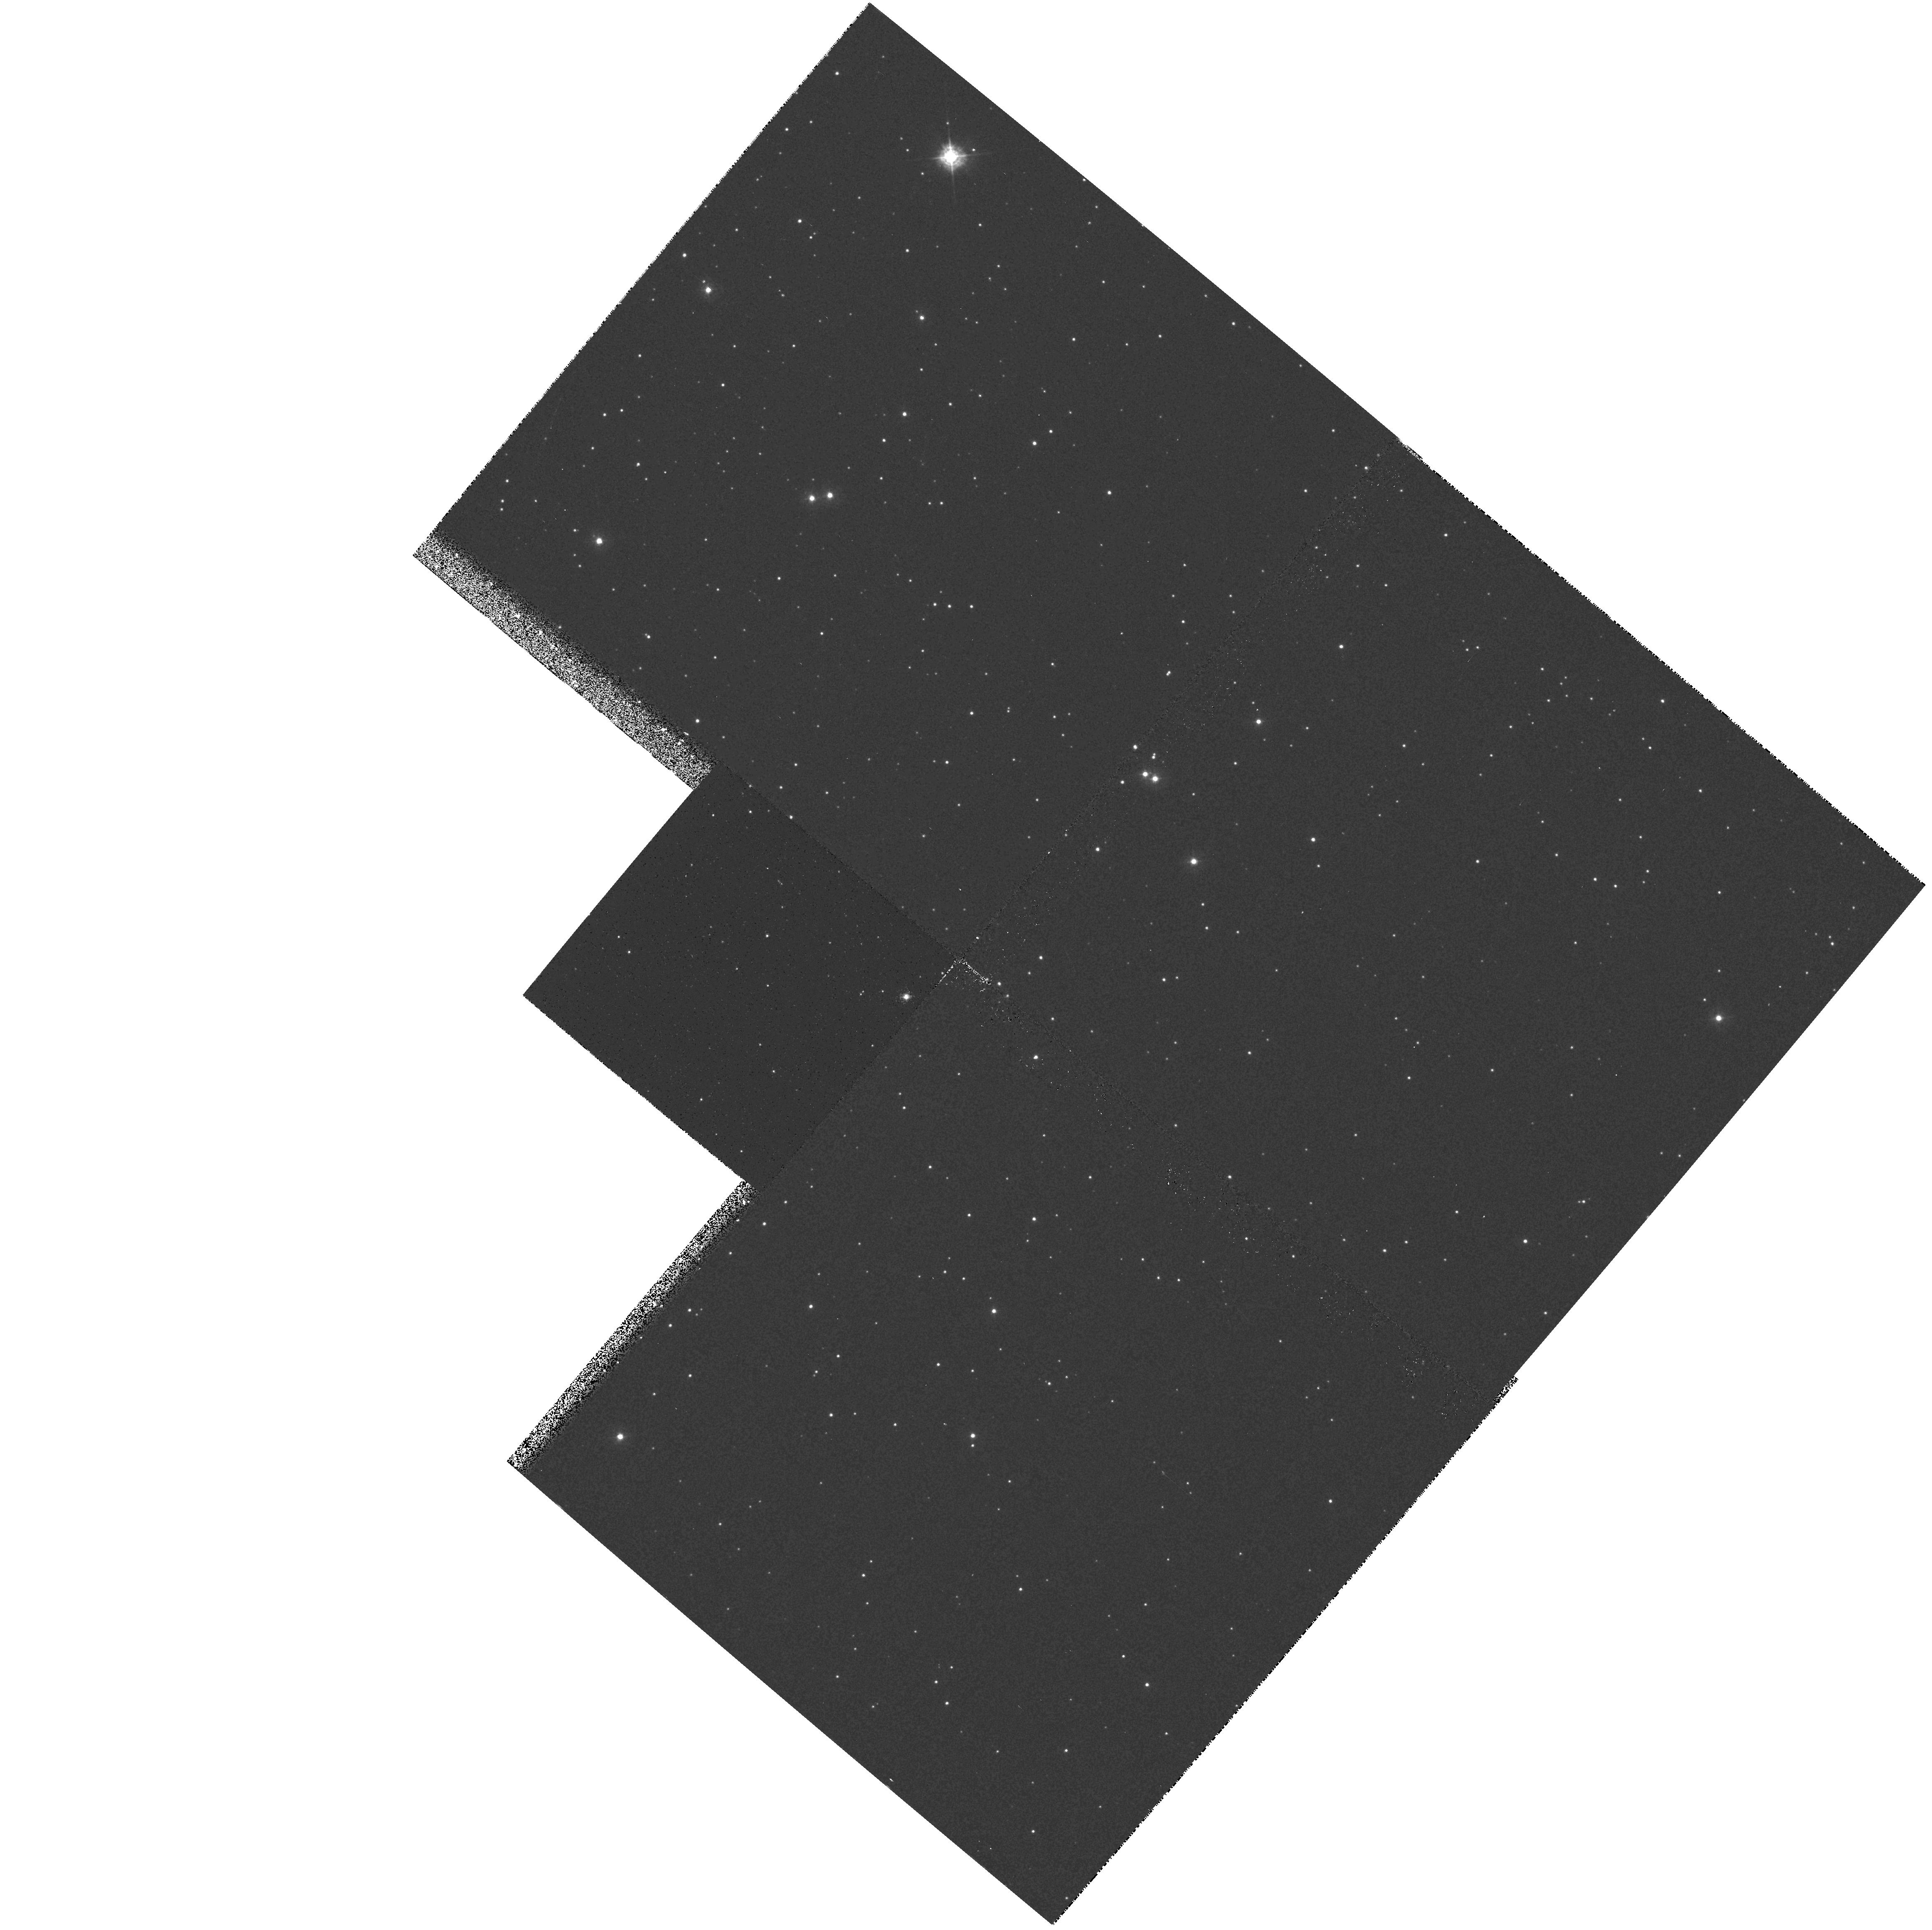
Target: NGC5139. Instrument: WFPC2/PC. Filter: F336W. Exposure: 10 min. Observation ID: hst_5663_1a_wfpc2_pc_f336w_u2g41a

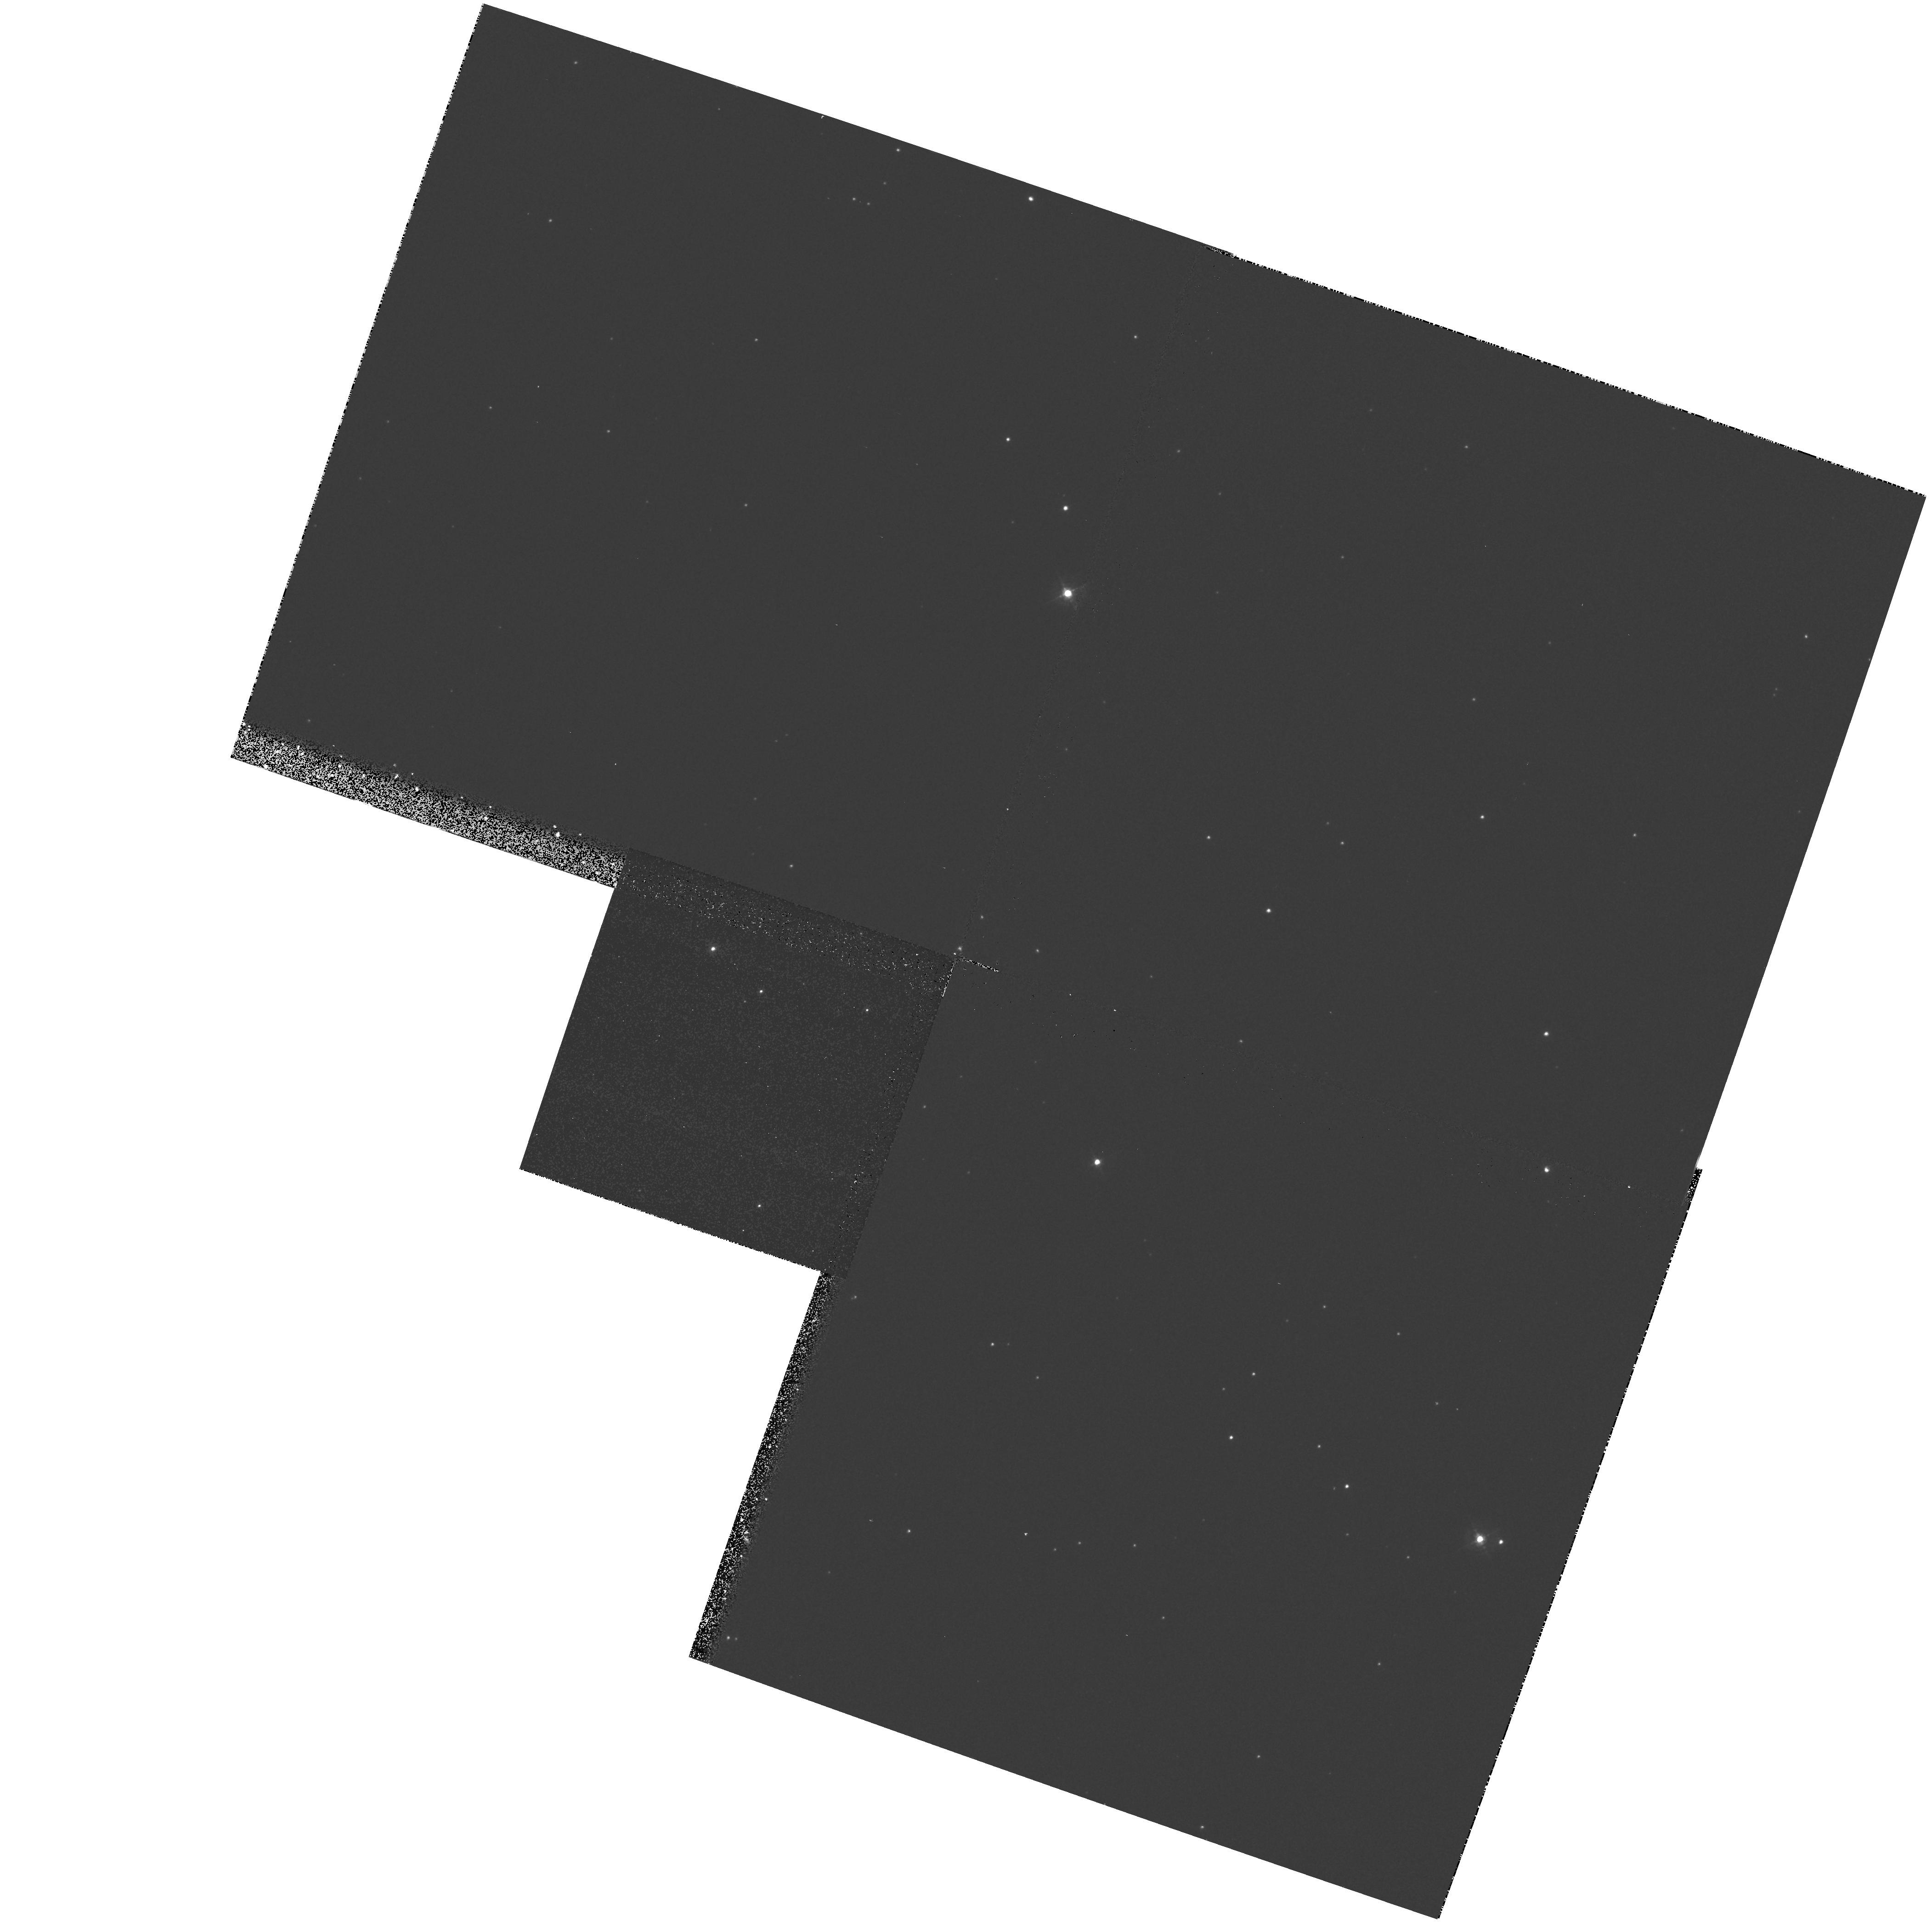
Target: NGC6752. Instrument: WFPC2/PC. Filter: F439W. Exposure: 3 min. Observation ID: hst_5663_0b_wfpc2_pc_f439w_u2g40b

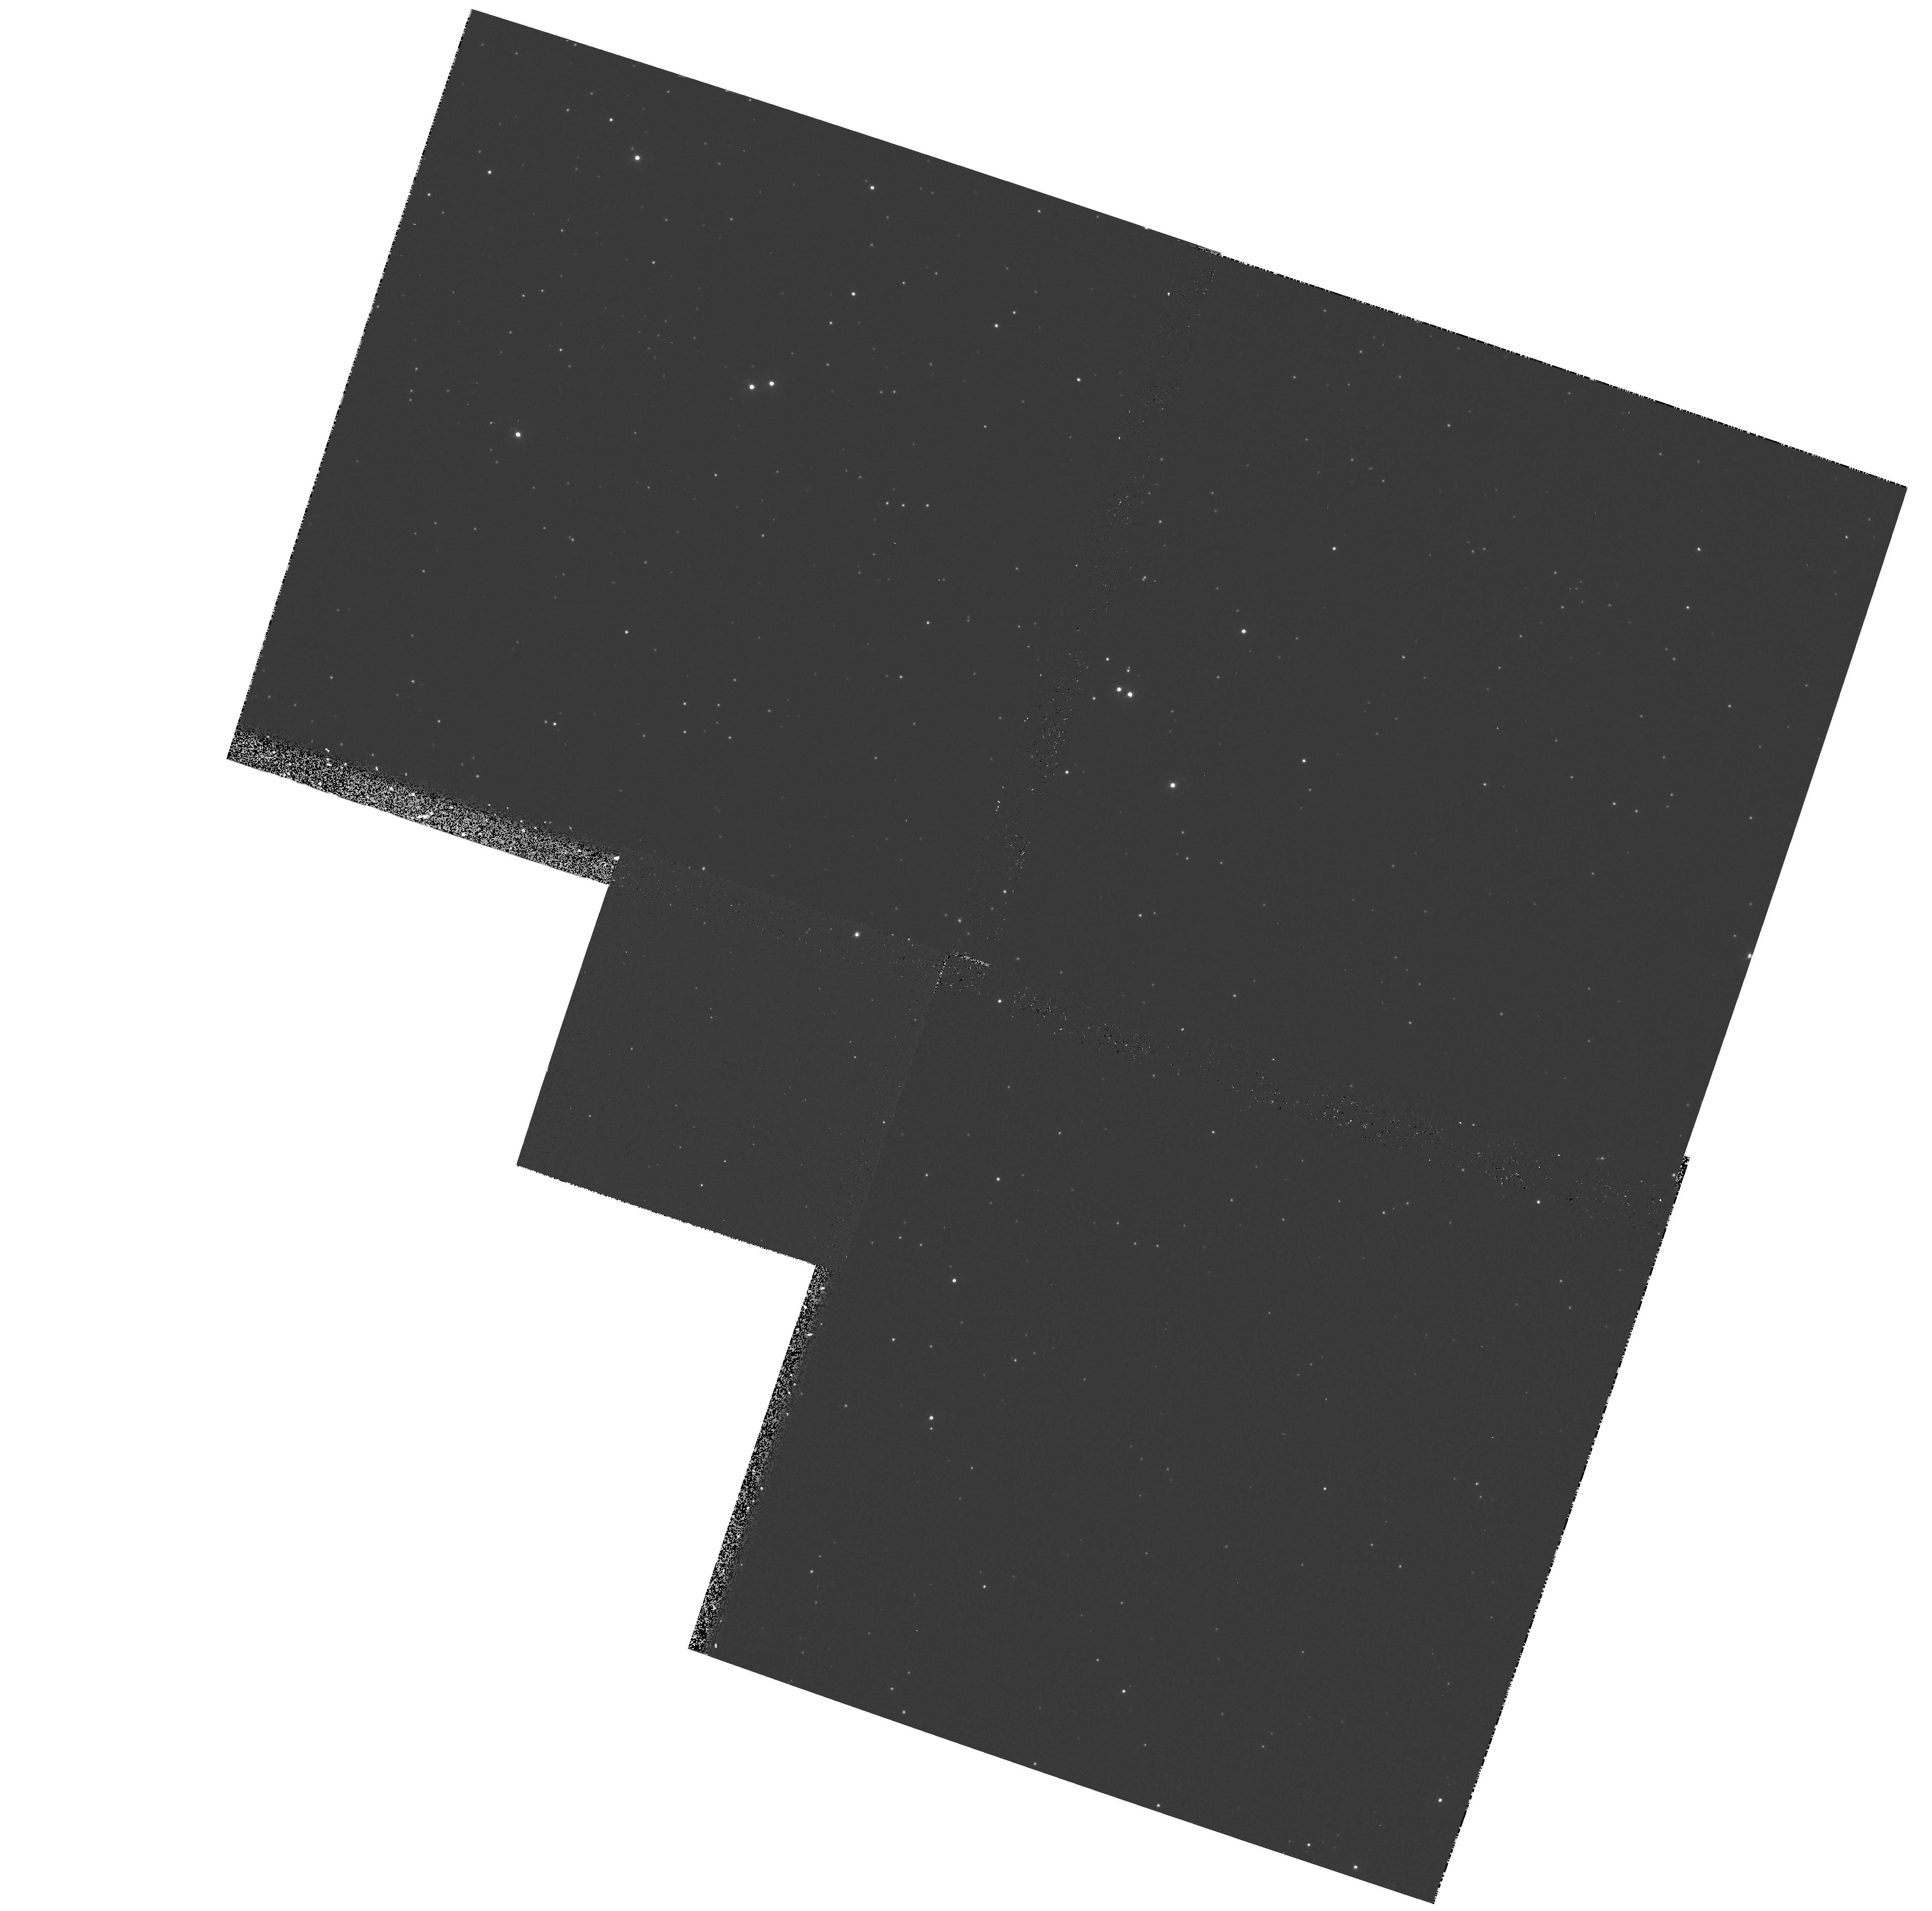
Target: NGC5139. Instrument: WFPC2/PC. Filter: F336W. Exposure: 10 min. Observation ID: hst_5663_08_wfpc2_pc_f336w_u2g408

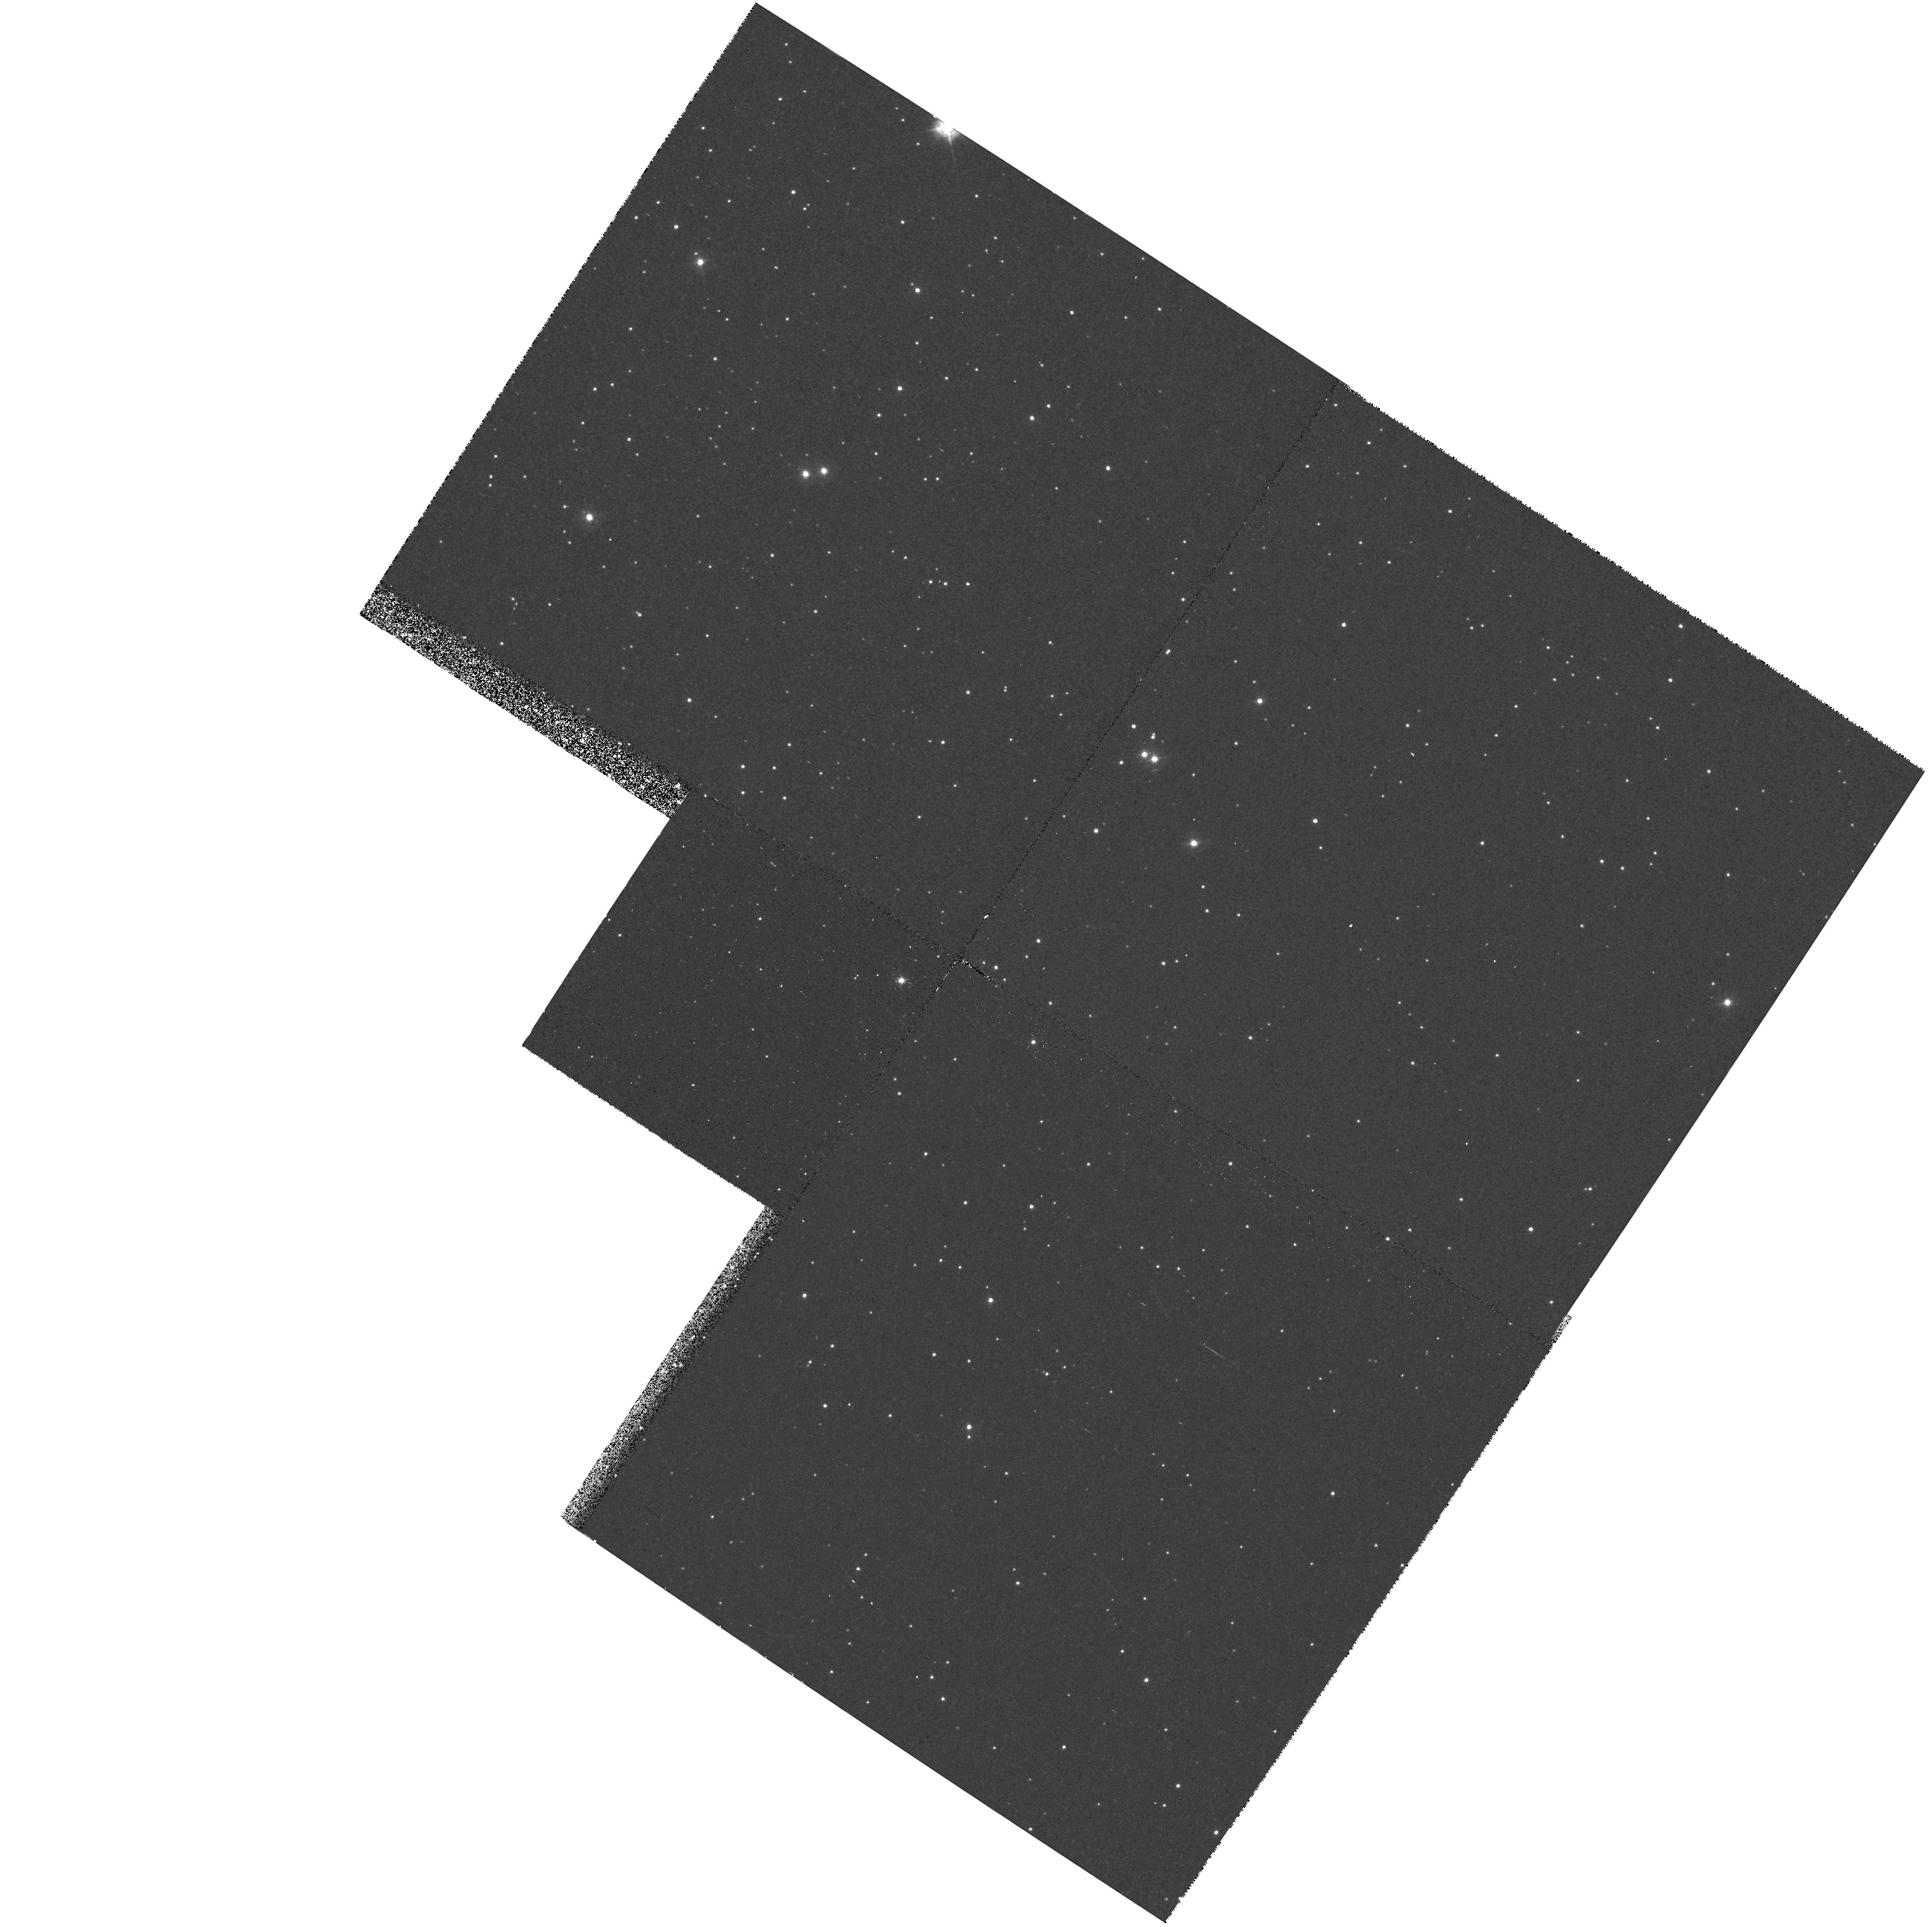
Target: NGC5139. Instrument: WFPC2/PC. Filter: F336W. Exposure: 10 min. Observation ID: hst_5663_1c_wfpc2_pc_f336w_u2g41c

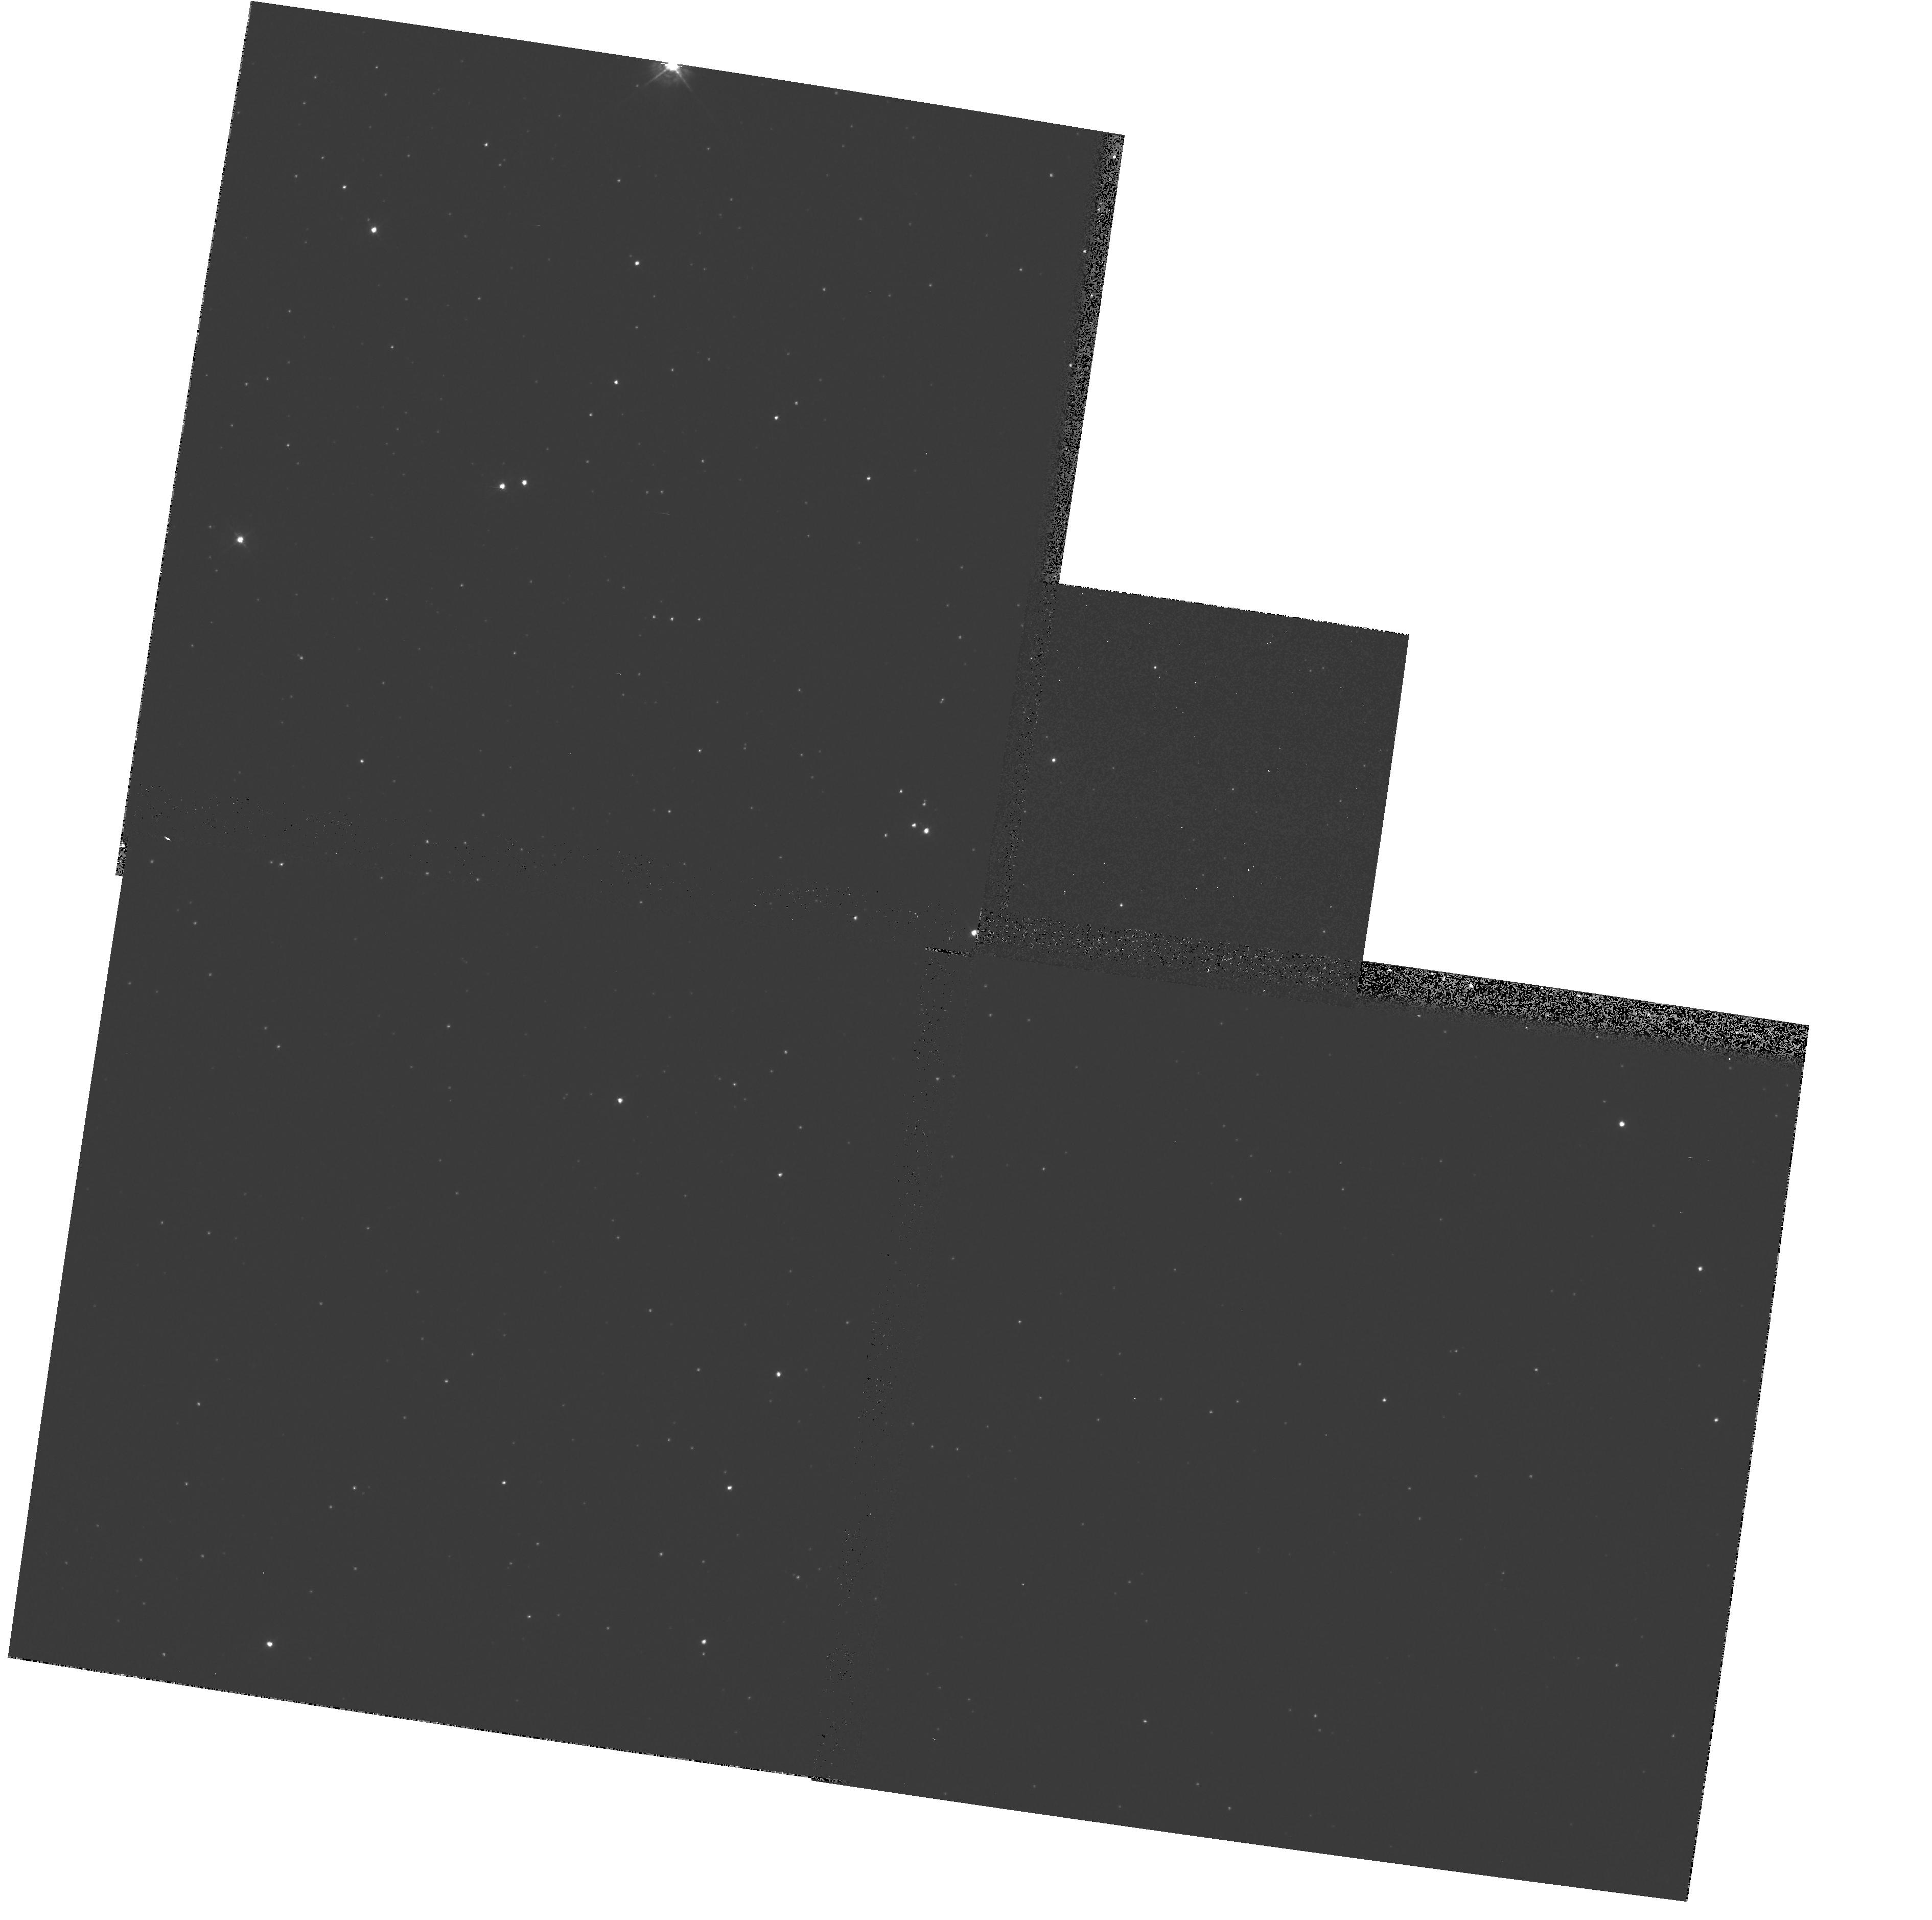
Target: NGC5139. Instrument: WFPC2/PC. Filter: F439W. Exposure: 3 min. Observation ID: hst_5663_0o_wfpc2_pc_f439w_u2g40o

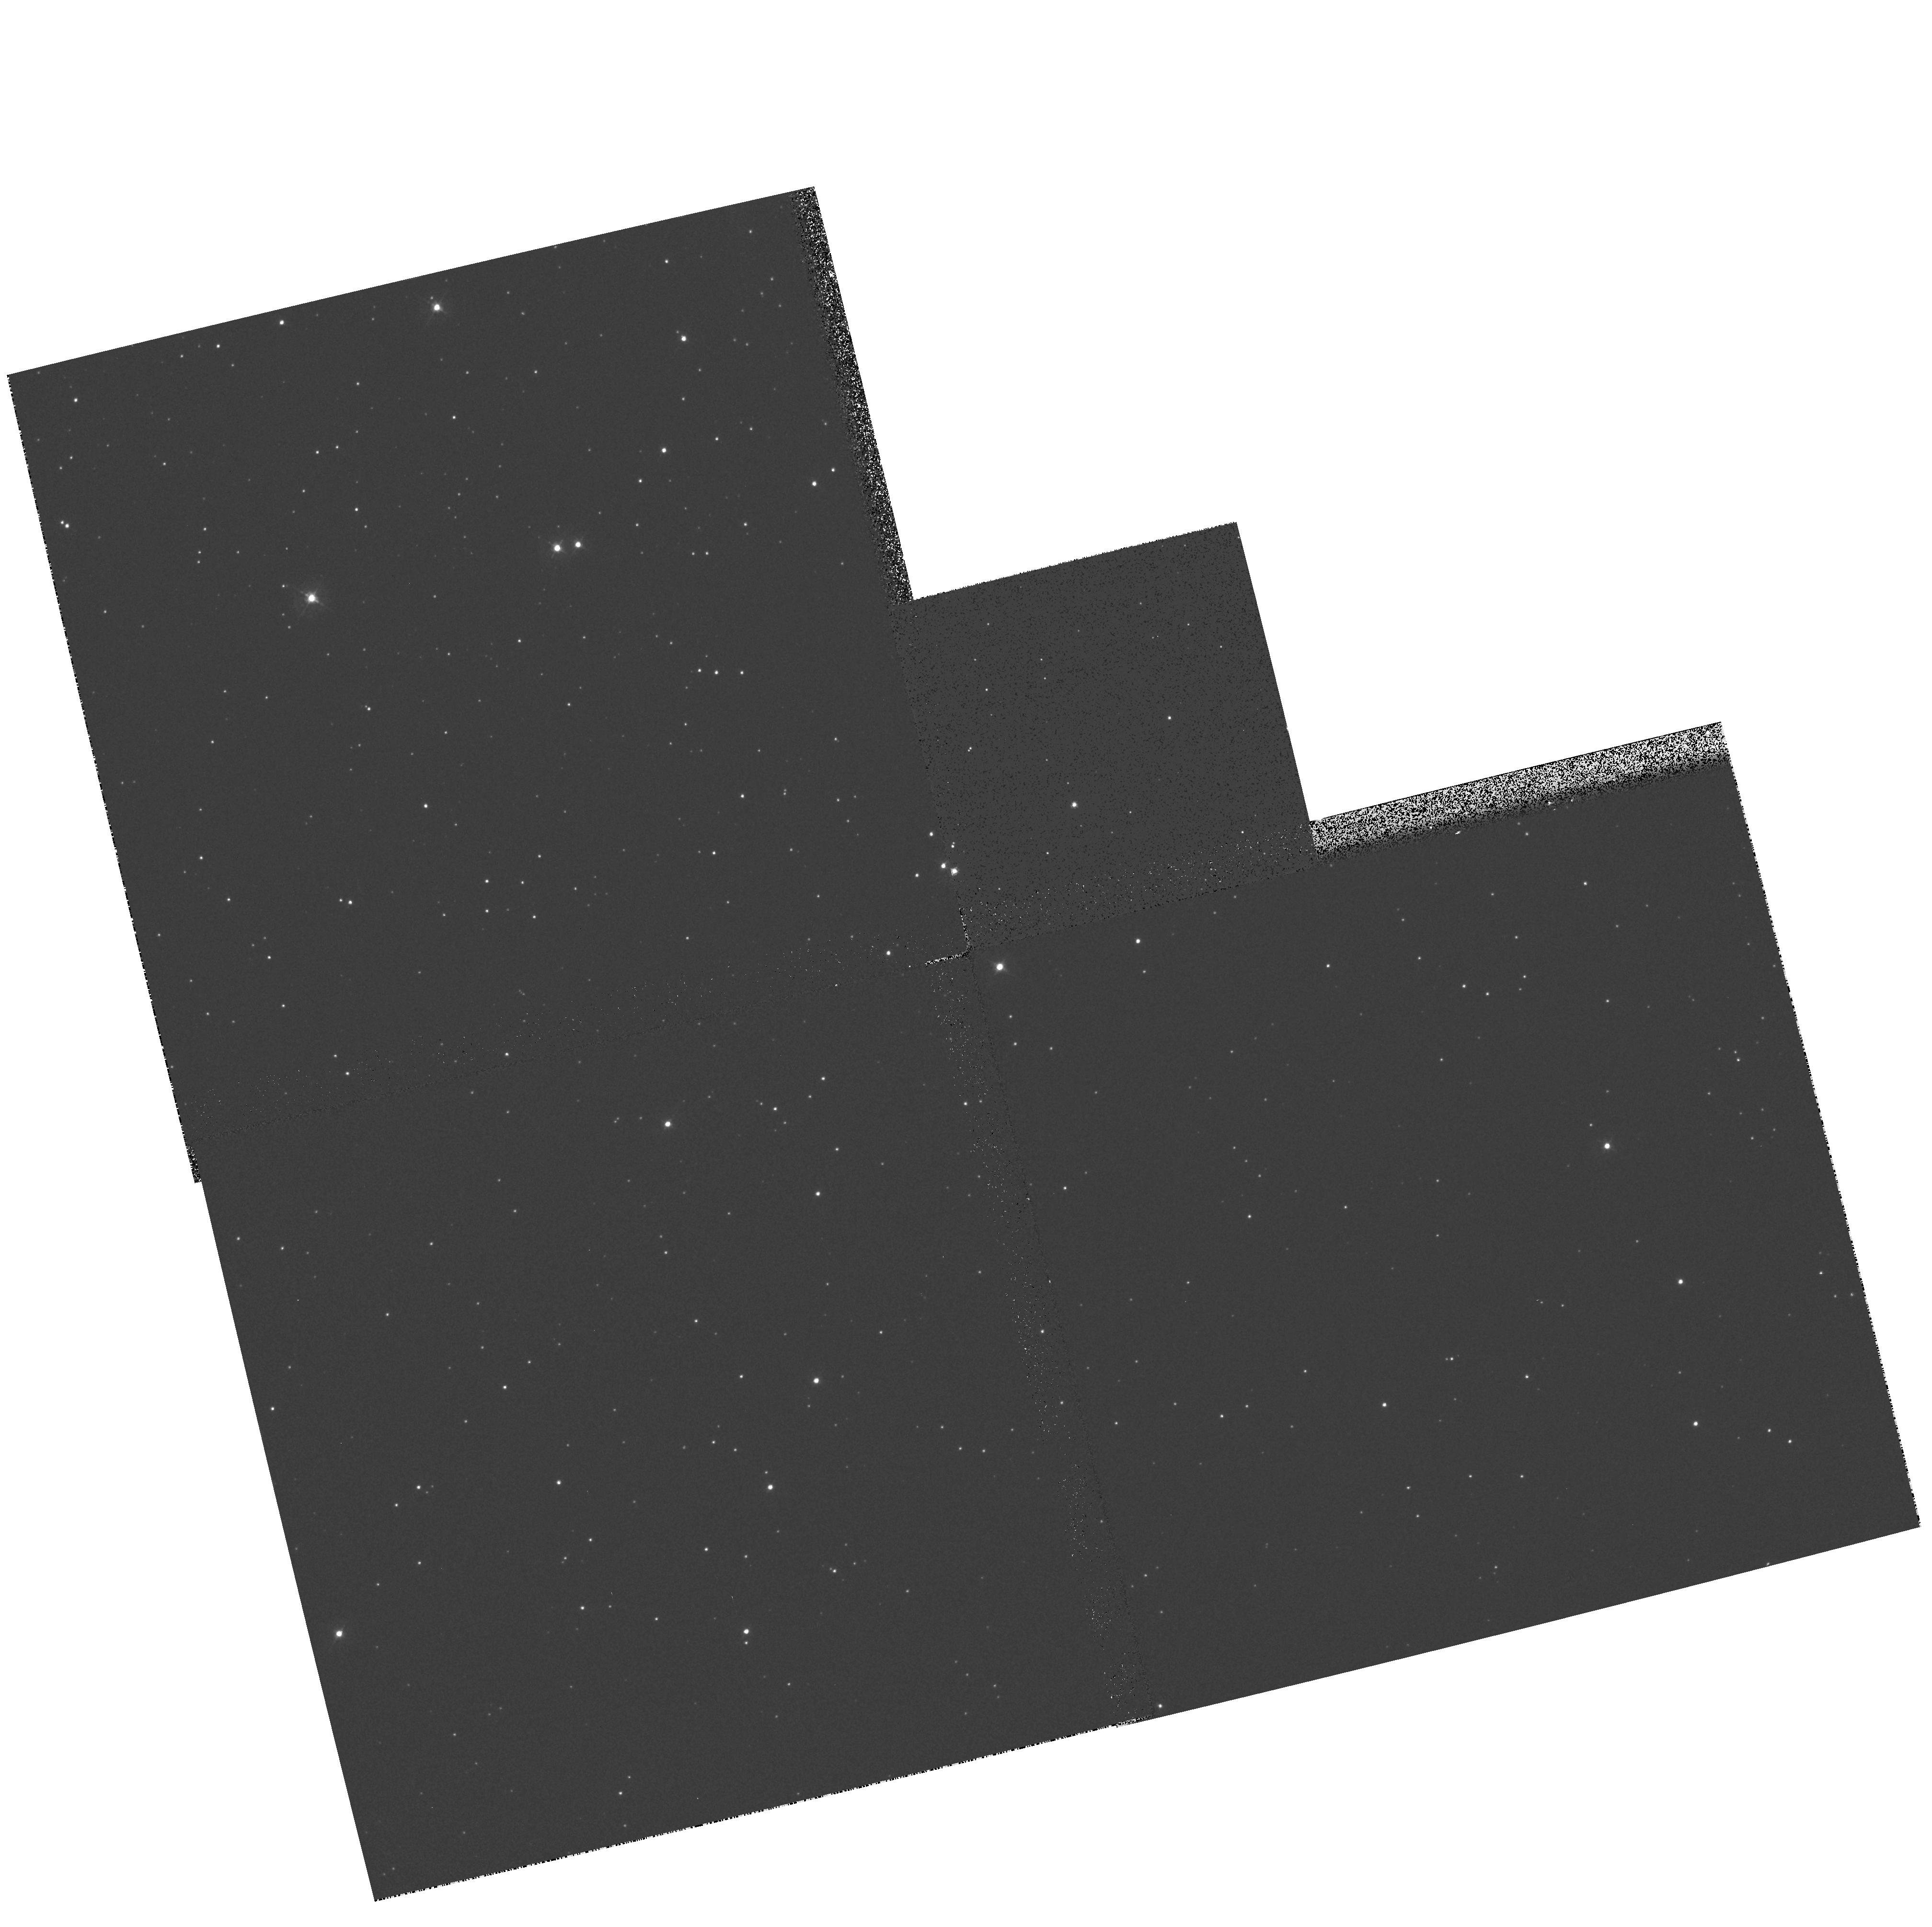
Target: NGC5139. Instrument: WFPC2/PC. Filter: F439W. Exposure: 3 min. Observation ID: hst_5663_0s_wfpc2_pc_f439w_u2g40s

WF/PC2 CYCLE 4: PHOTOMETRIC CAL MONITOR: FIELDS PART 2 (PI: Clampin, Mark)

This proposal obtains images of an HST Calibration field every four weeks through the photometric filter set (F336W, F439W, F555W, F675W and F814W). The primary objectives of the program are to calibrate the color terms of the photometric filter set, and to build a database of observations suitable for the study of instrument dependent variables in the calibration of high precision photometric observations. These observations will also provide a monitor of the astrometric stability of the instrument, map the geometric distortions across the field of view and monitor the optical stability across the field of view in each CCD.